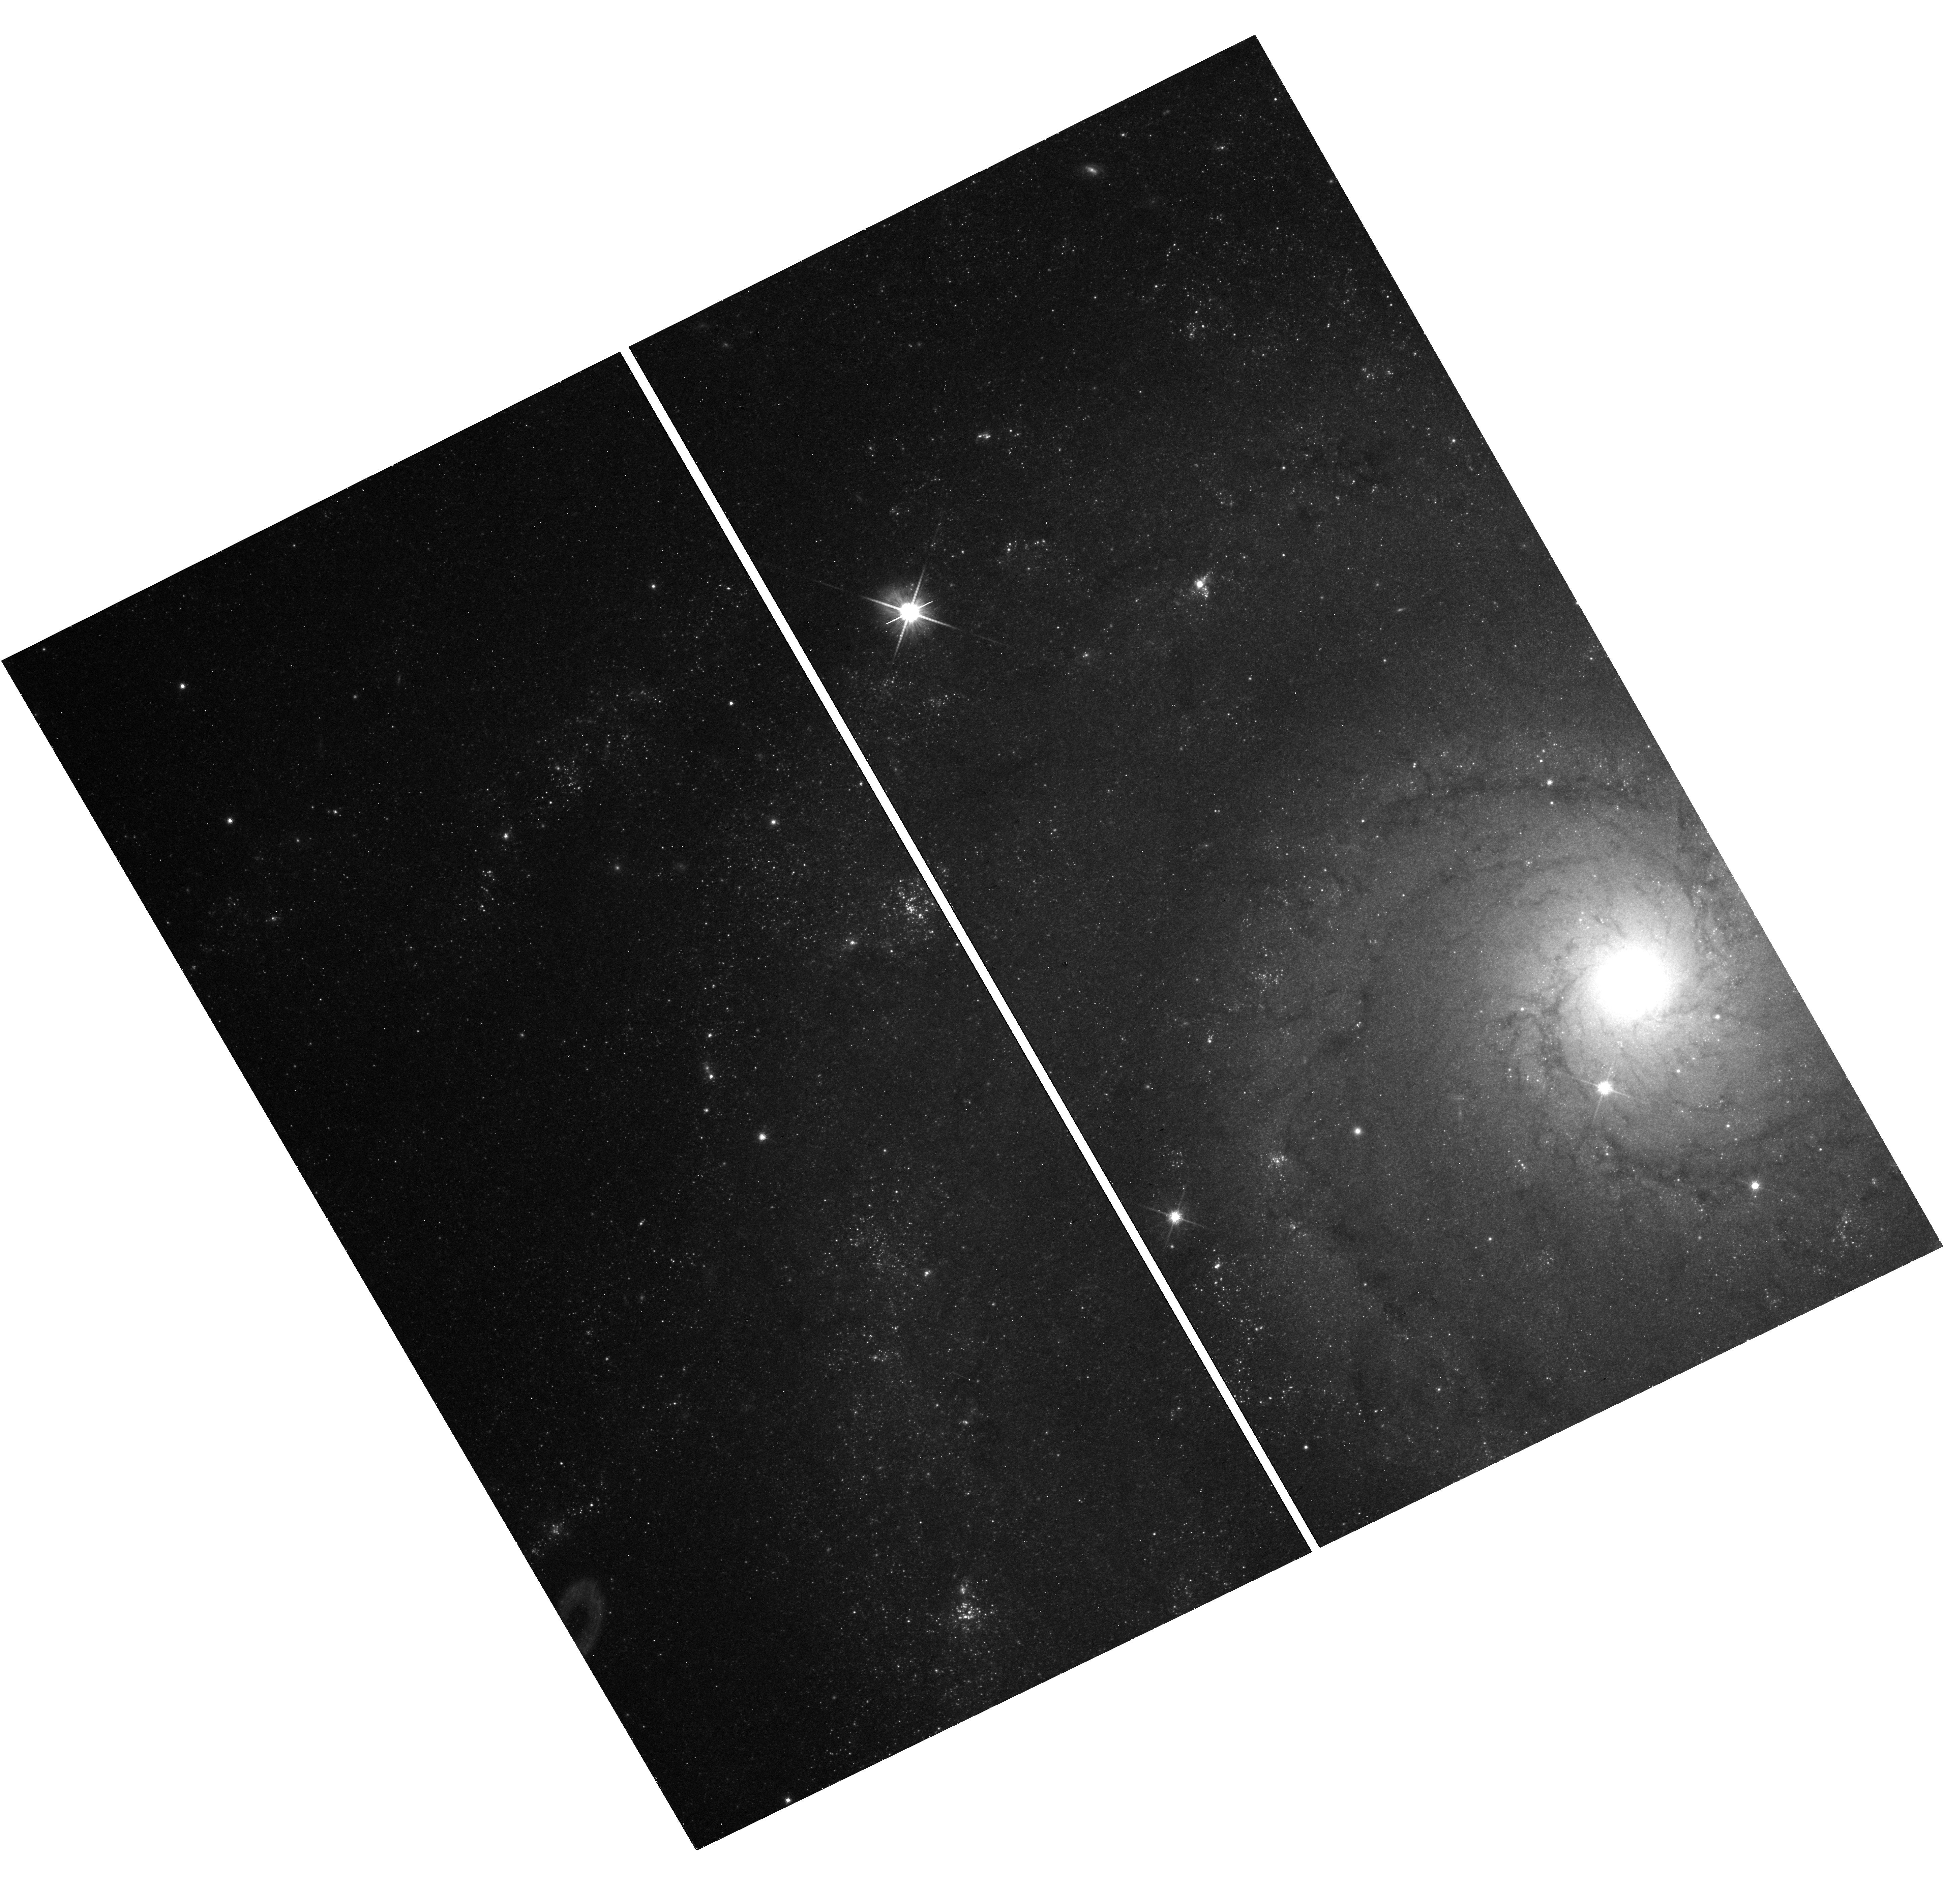
Target: AT2019KRL. Instrument: WFC3/UVIS. Filter: F814W. Exposure: 18 min. Observation ID: hst_17784_01_wfc3_uvis_f814w_ifct01

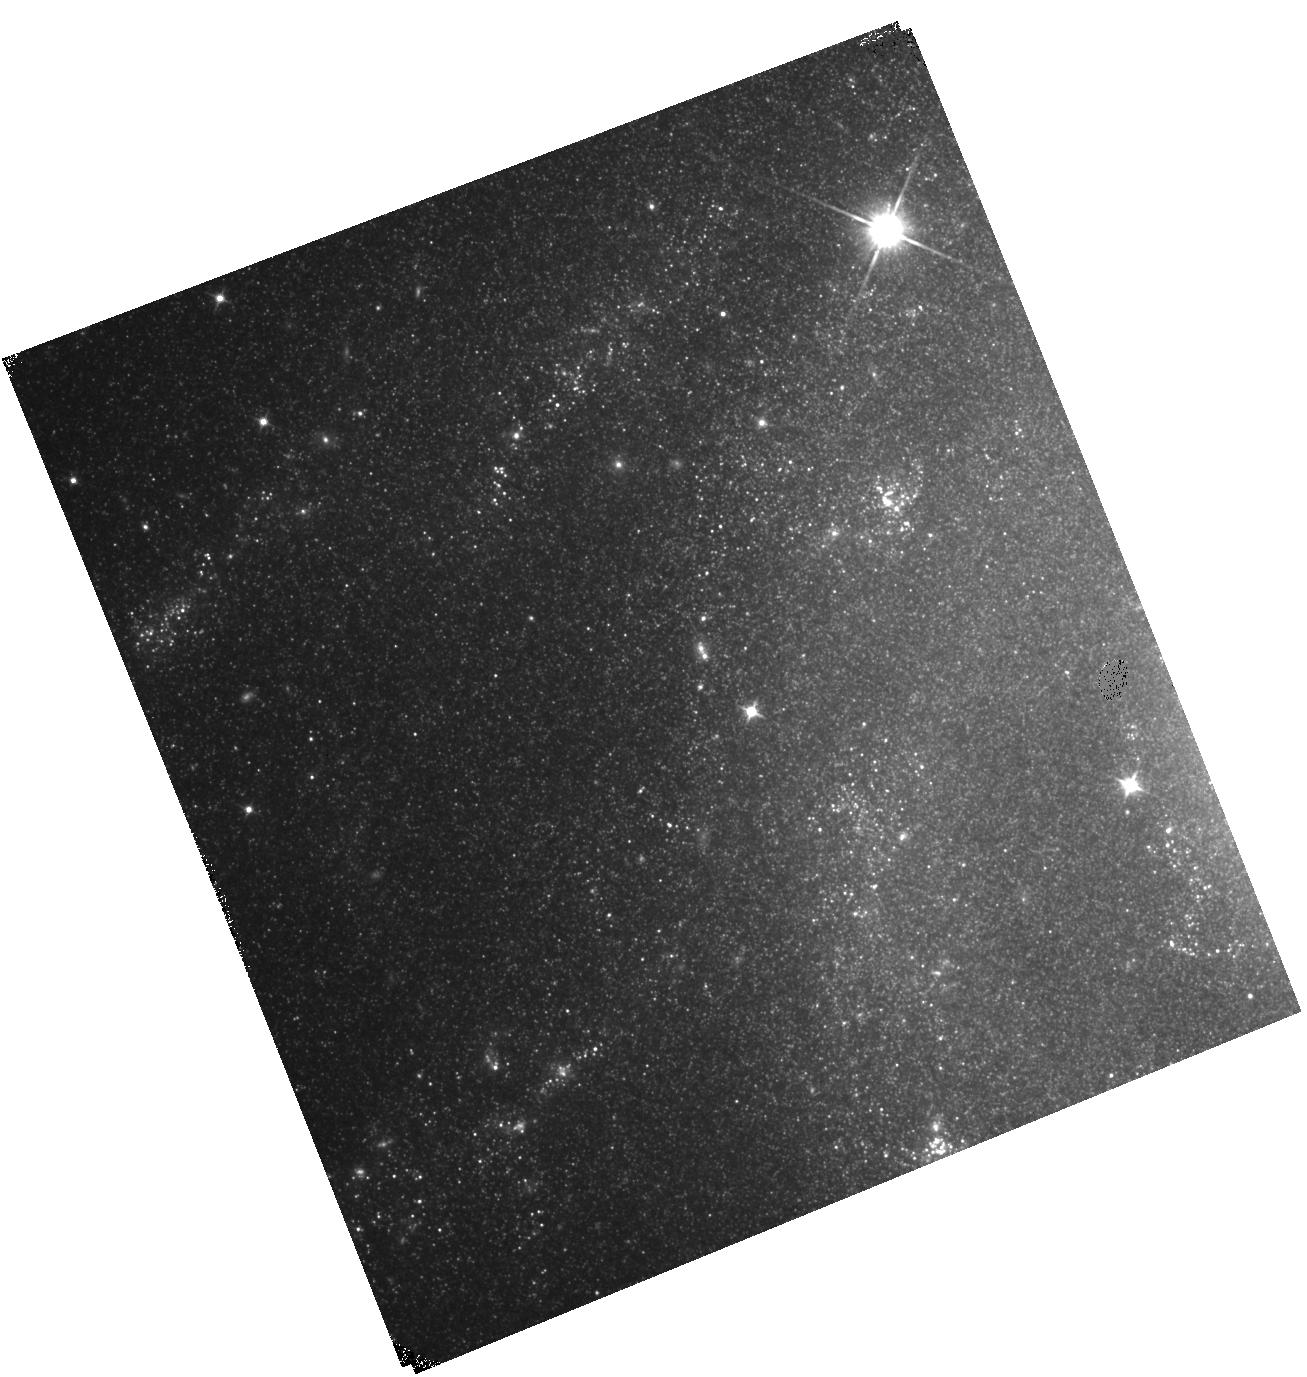
Target: AT2019KRL. Instrument: WFC3/IR. Filter: F110W. Exposure: 17 min. Observation ID: hst_17784_02_wfc3_ir_f110w_ifct02

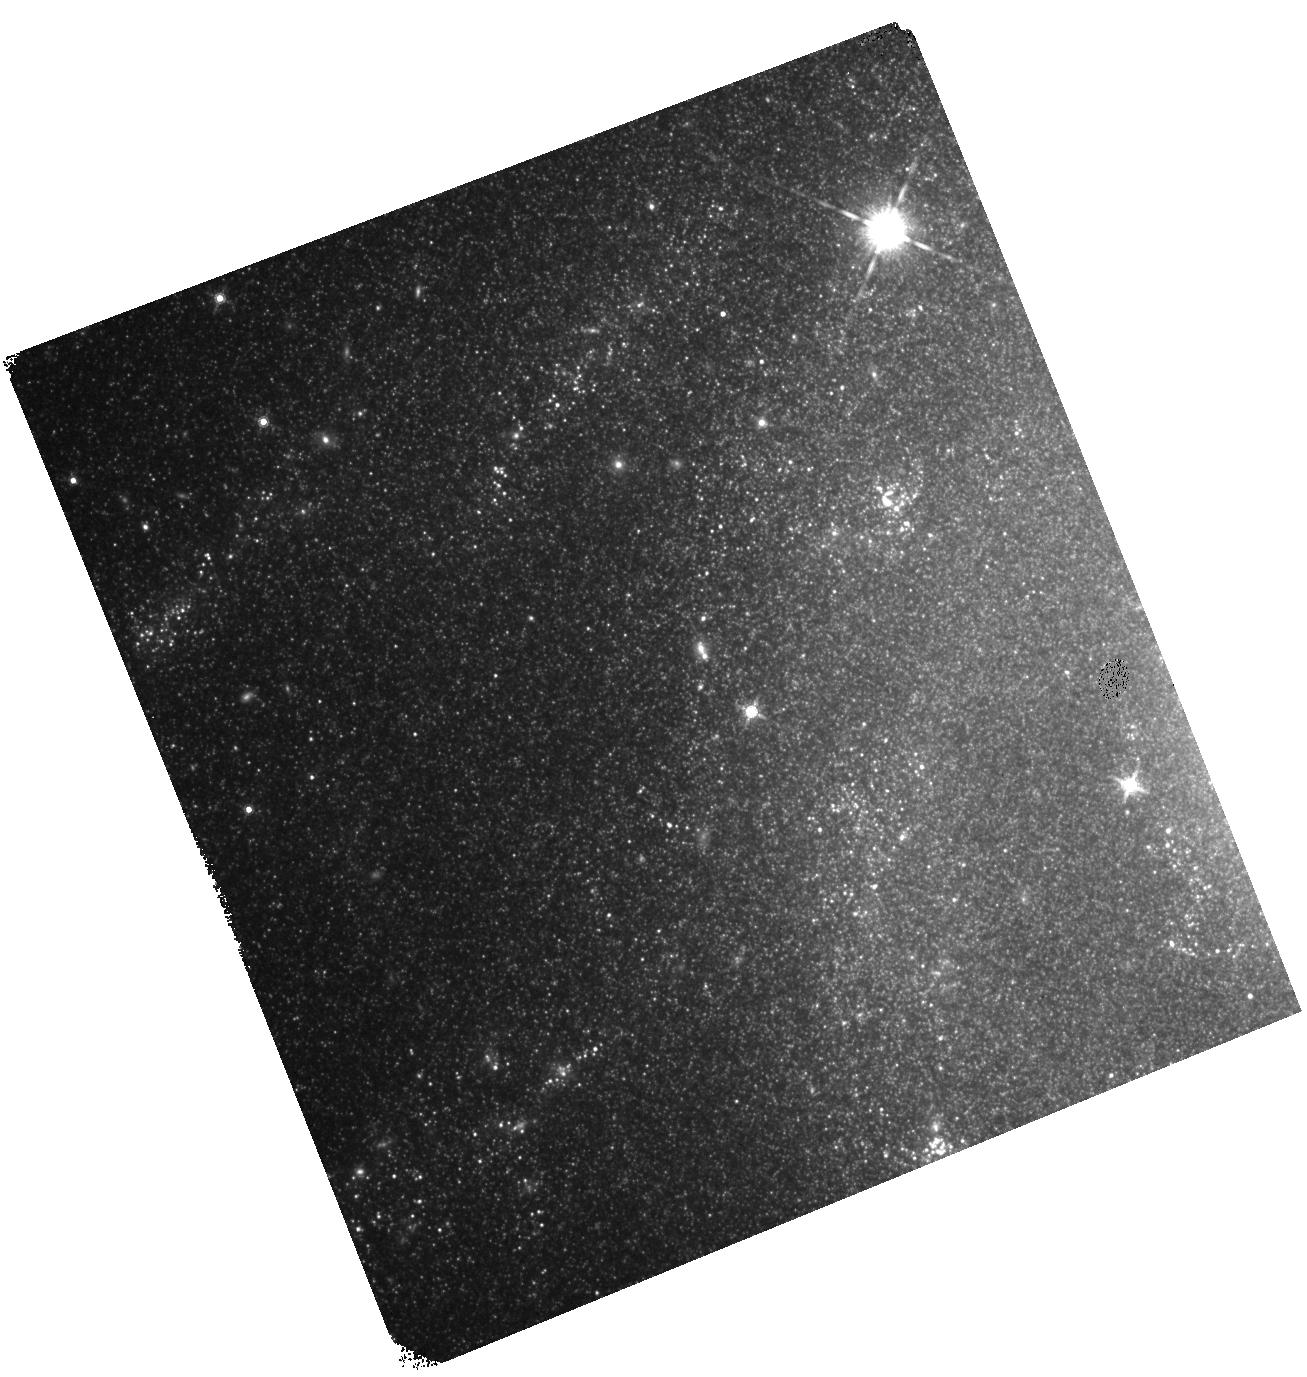
Target: AT2019KRL. Instrument: WFC3/IR. Filter: F160W. Exposure: 20 min. Observation ID: hst_17784_02_wfc3_ir_f160w_ifct02

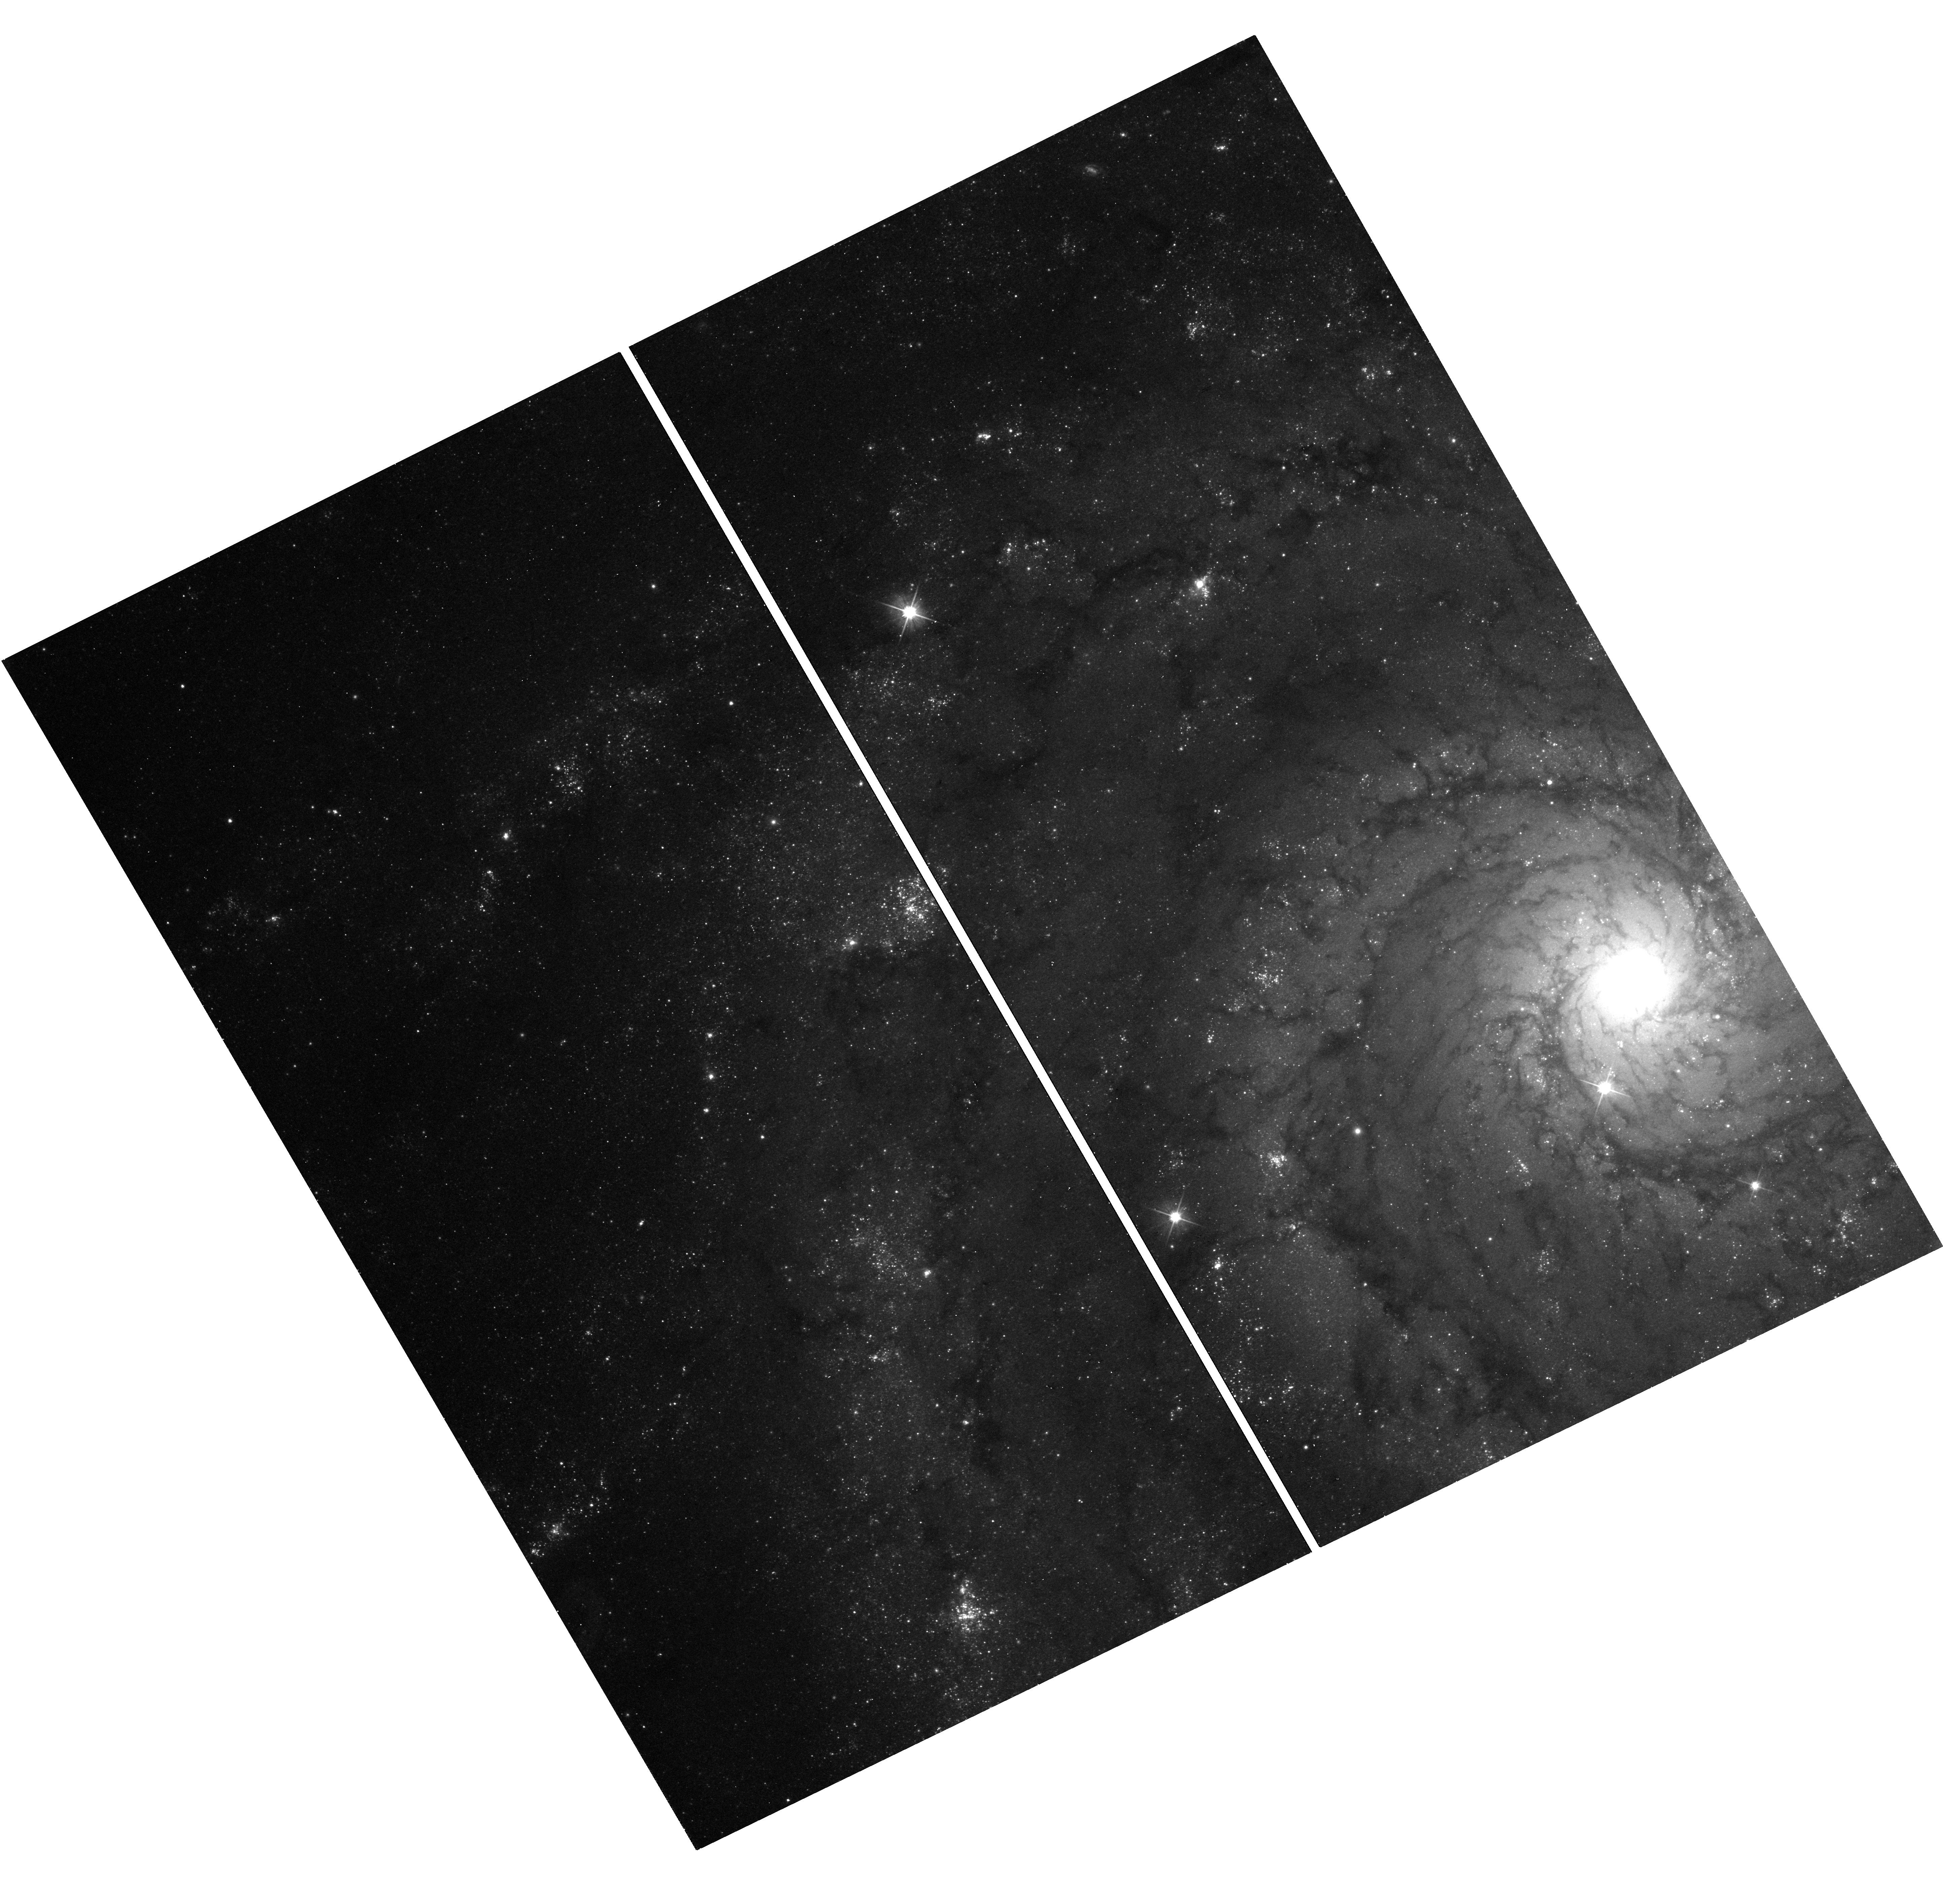
Target: AT2019KRL. Instrument: WFC3/UVIS. Filter: F555W. Exposure: 18 min. Observation ID: hst_17784_01_wfc3_uvis_f555w_ifct01

AT2019krl: Did a star die? (PI: Fitzpatrick, Beth)

AT2019krl is gap transient which exploded in 2019 in M74. Originally classified as an LBV, recent HST observations suggest that it may have dimmed to a luminosity fainter than that of the progenitor. This implies a terminal explosion, i.e., AT2019krl is a peculiarly faint core collapse supernova. AT2019krl would in fact be the faintest core collapse supernova ever observed. To explain such a low luminosity, AT2019krl must be a "failed supernova", the result of the collapse of a massive star to a black hole. This would be the first observational evidence of a "failed supernova", which have been theoretically predicted and are a solution to the "Red Supergiant Problem" (the lack of supernova progenitors above 16 solar masses, despite red supergiants existing with these masses). Unfortunately, AT2019krl was located near the edge of the chip in this recent image, meaning that the apparent dimming may not be genuine. We have conducted an analysis of the magnitudes of other sources in close proximaty to the chip edge and conclude that it is likely that our observations are real and AT2019krl was a "failed supernova". New HST observations at the site of the transient are required for confirmation.